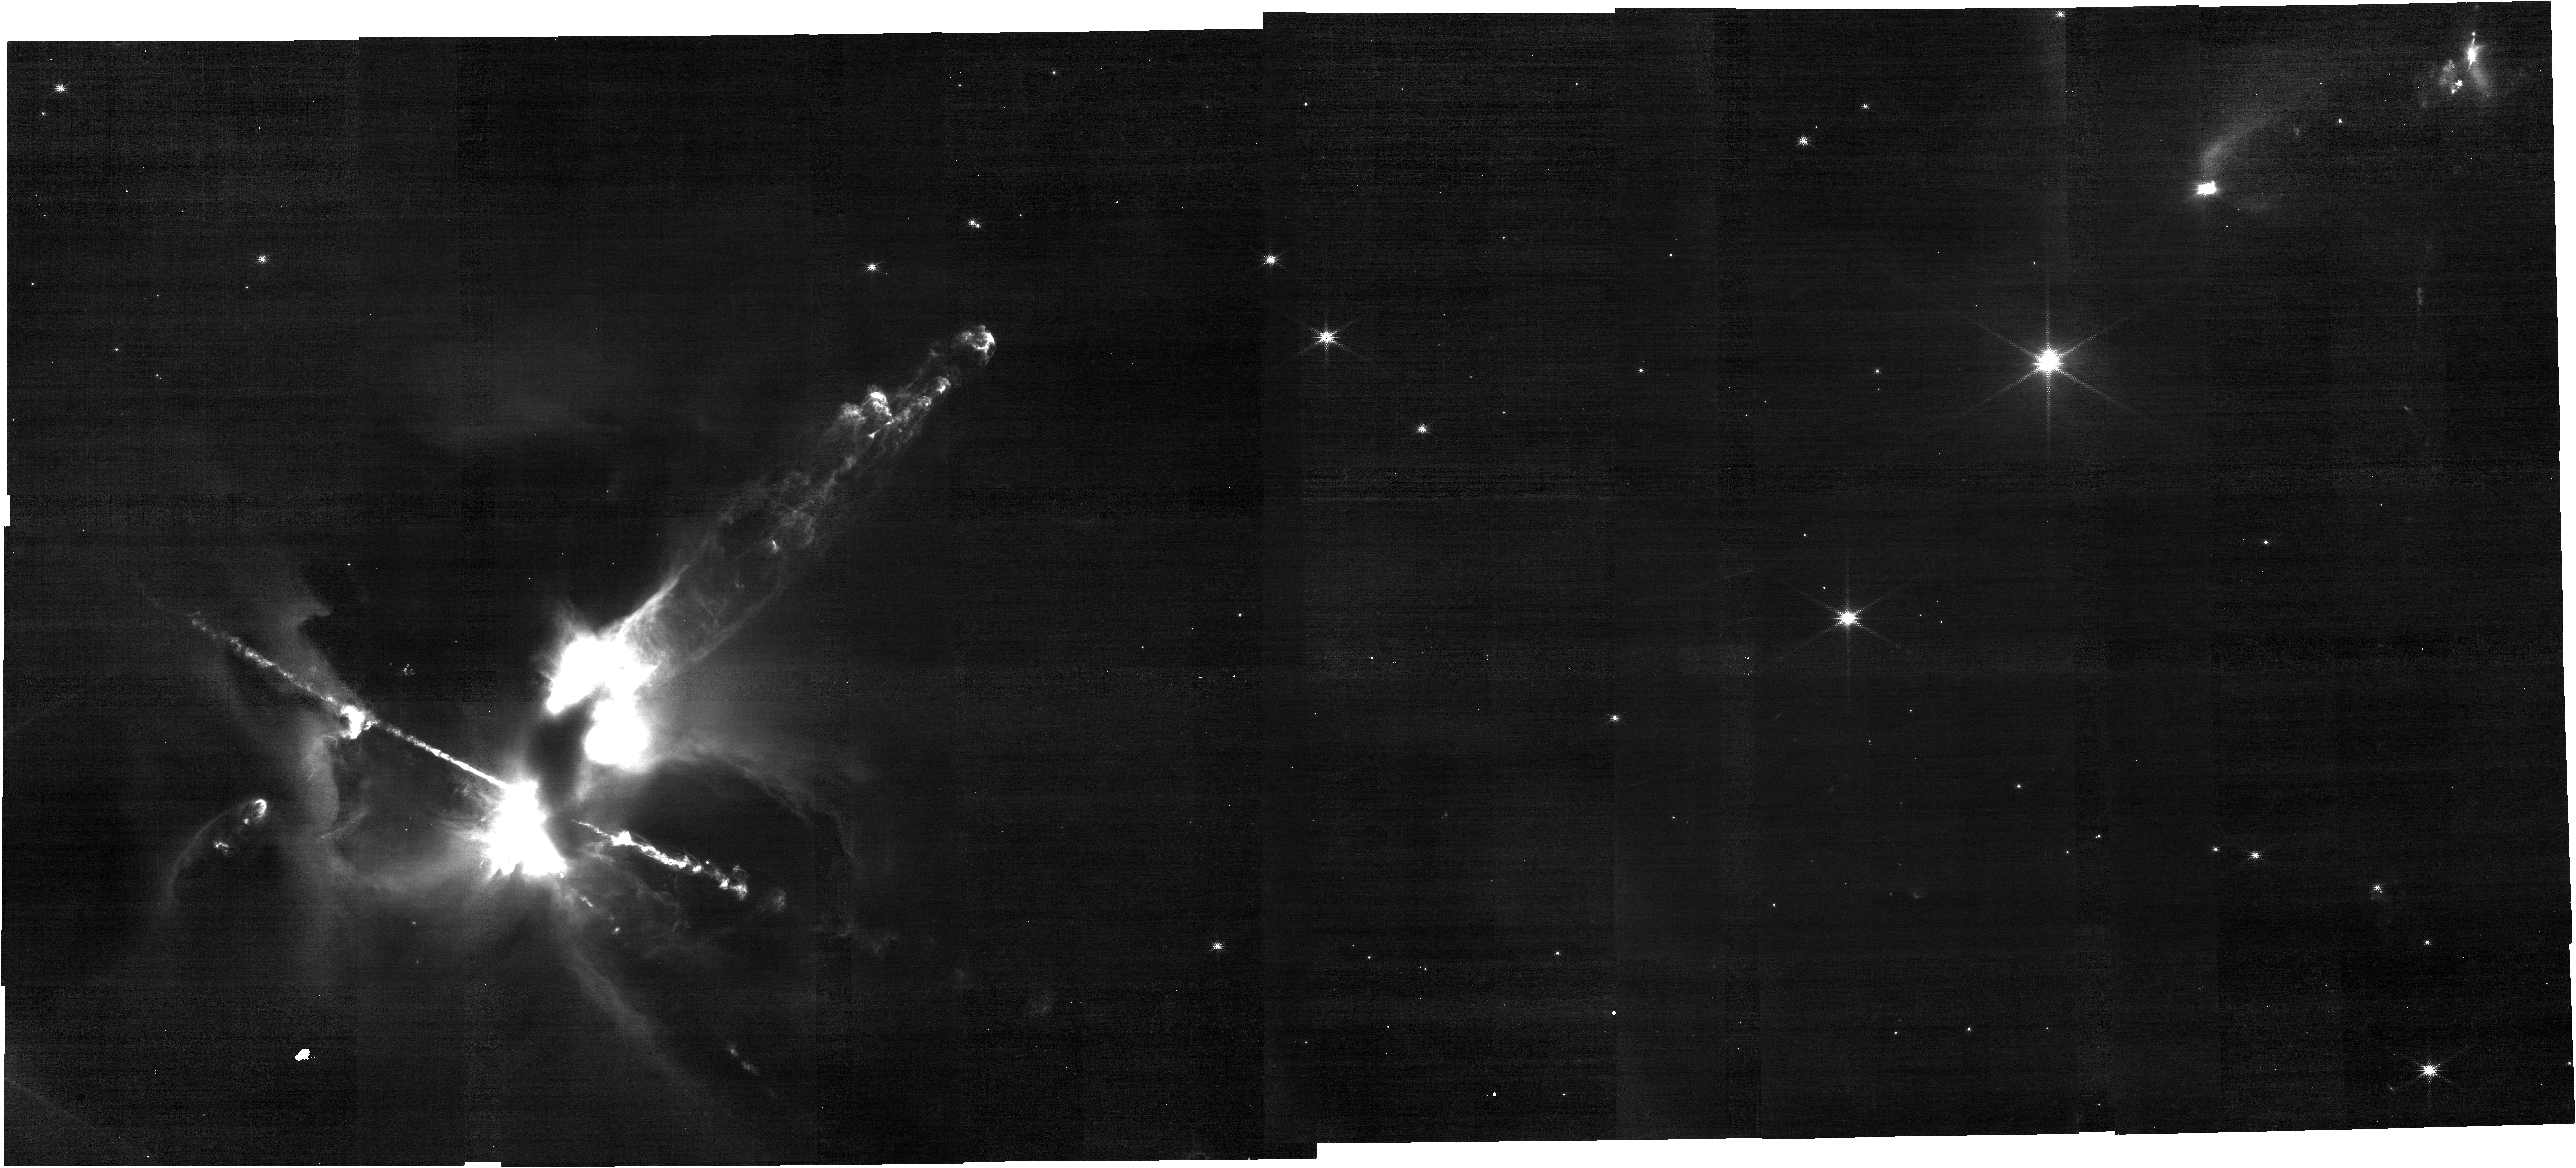
Target: HH24-NORTH. Instrument: NIRCAM. Filter: F150W2+F164N. Exposure: 2.2 h. Observation ID: jw03414-o001_t001_nircam_f150w2-f164n

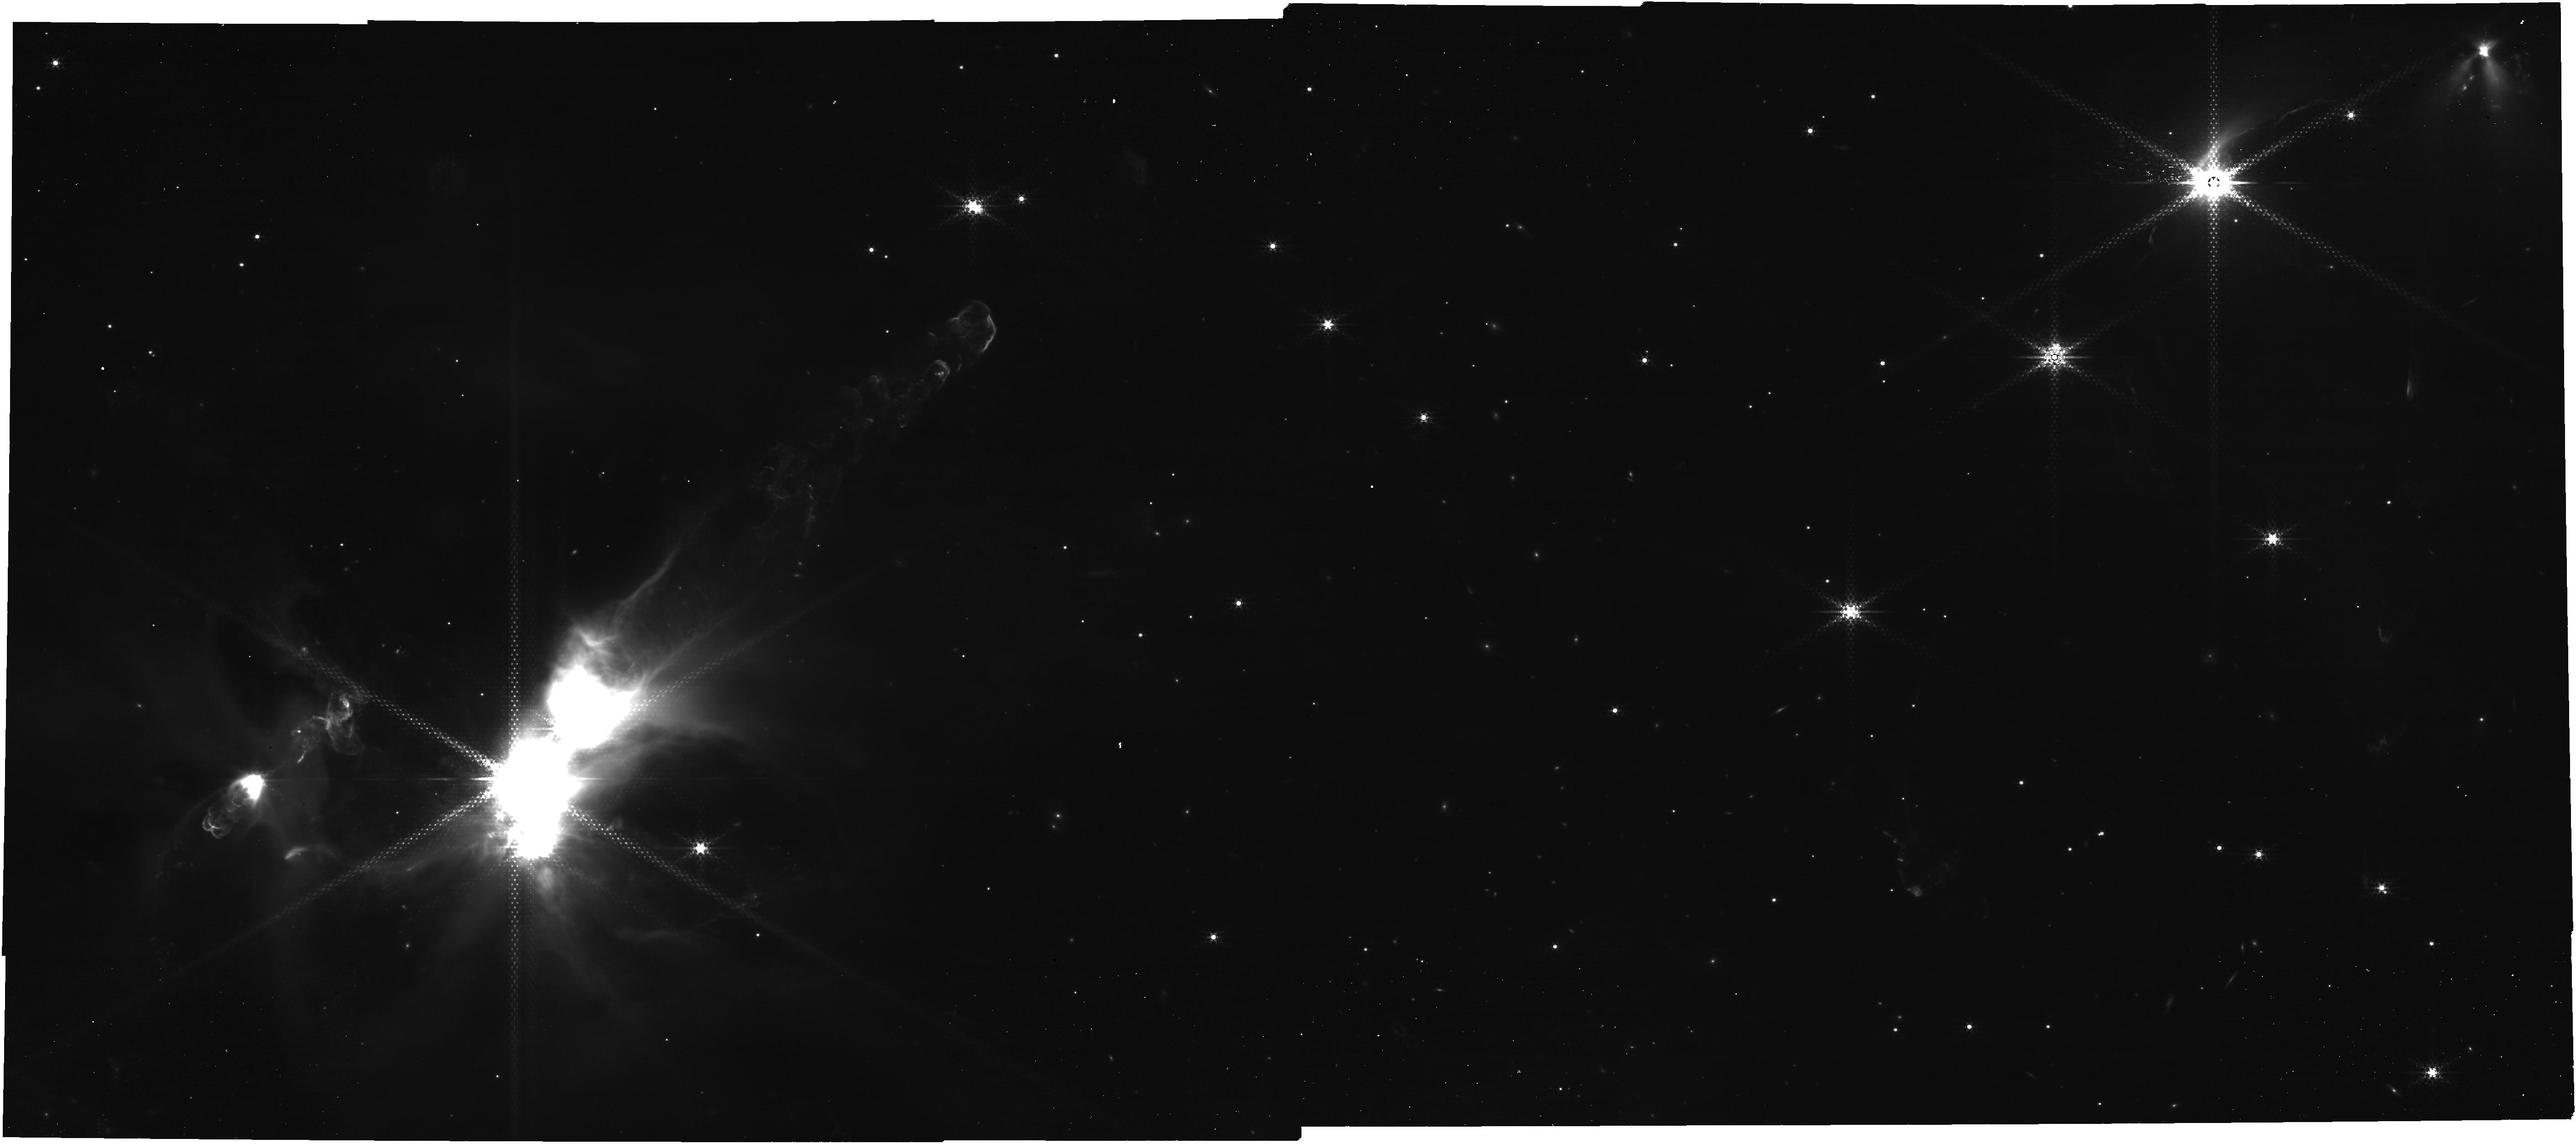
Target: HH24-NORTH. Instrument: NIRCAM. Filter: F444W+F405N. Exposure: 2.2 h. Observation ID: jw03414-o001_t001_nircam_f405n-f444w

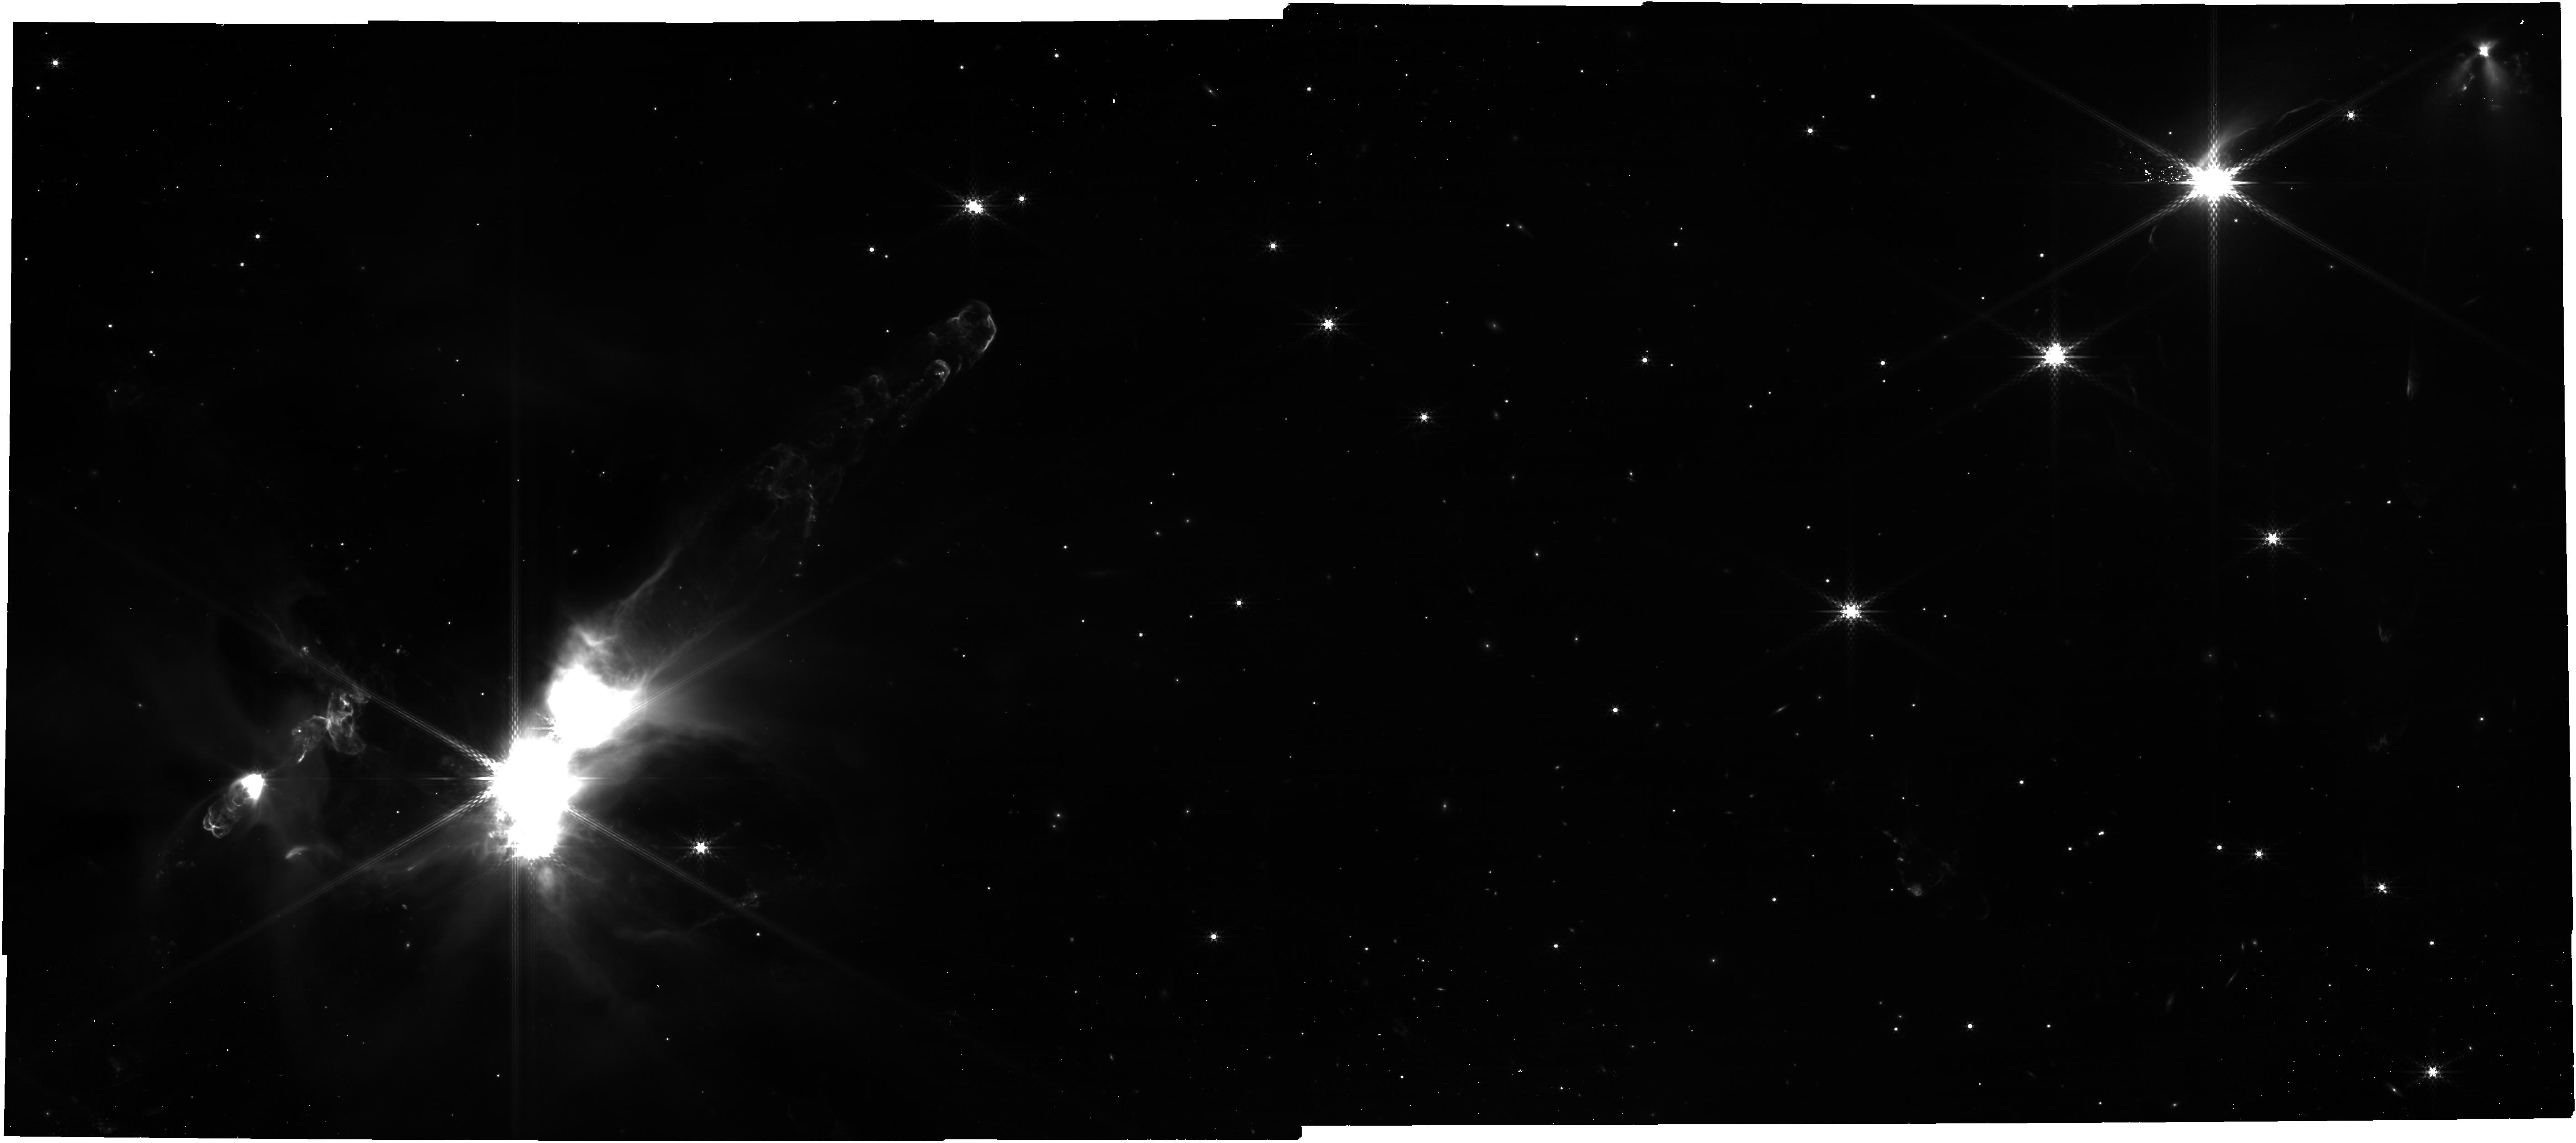
Target: HH24-NORTH. Instrument: NIRCAM. Filter: F410M. Exposure: 16 min. Observation ID: jw03414-o001_t001_nircam_clear-f410m

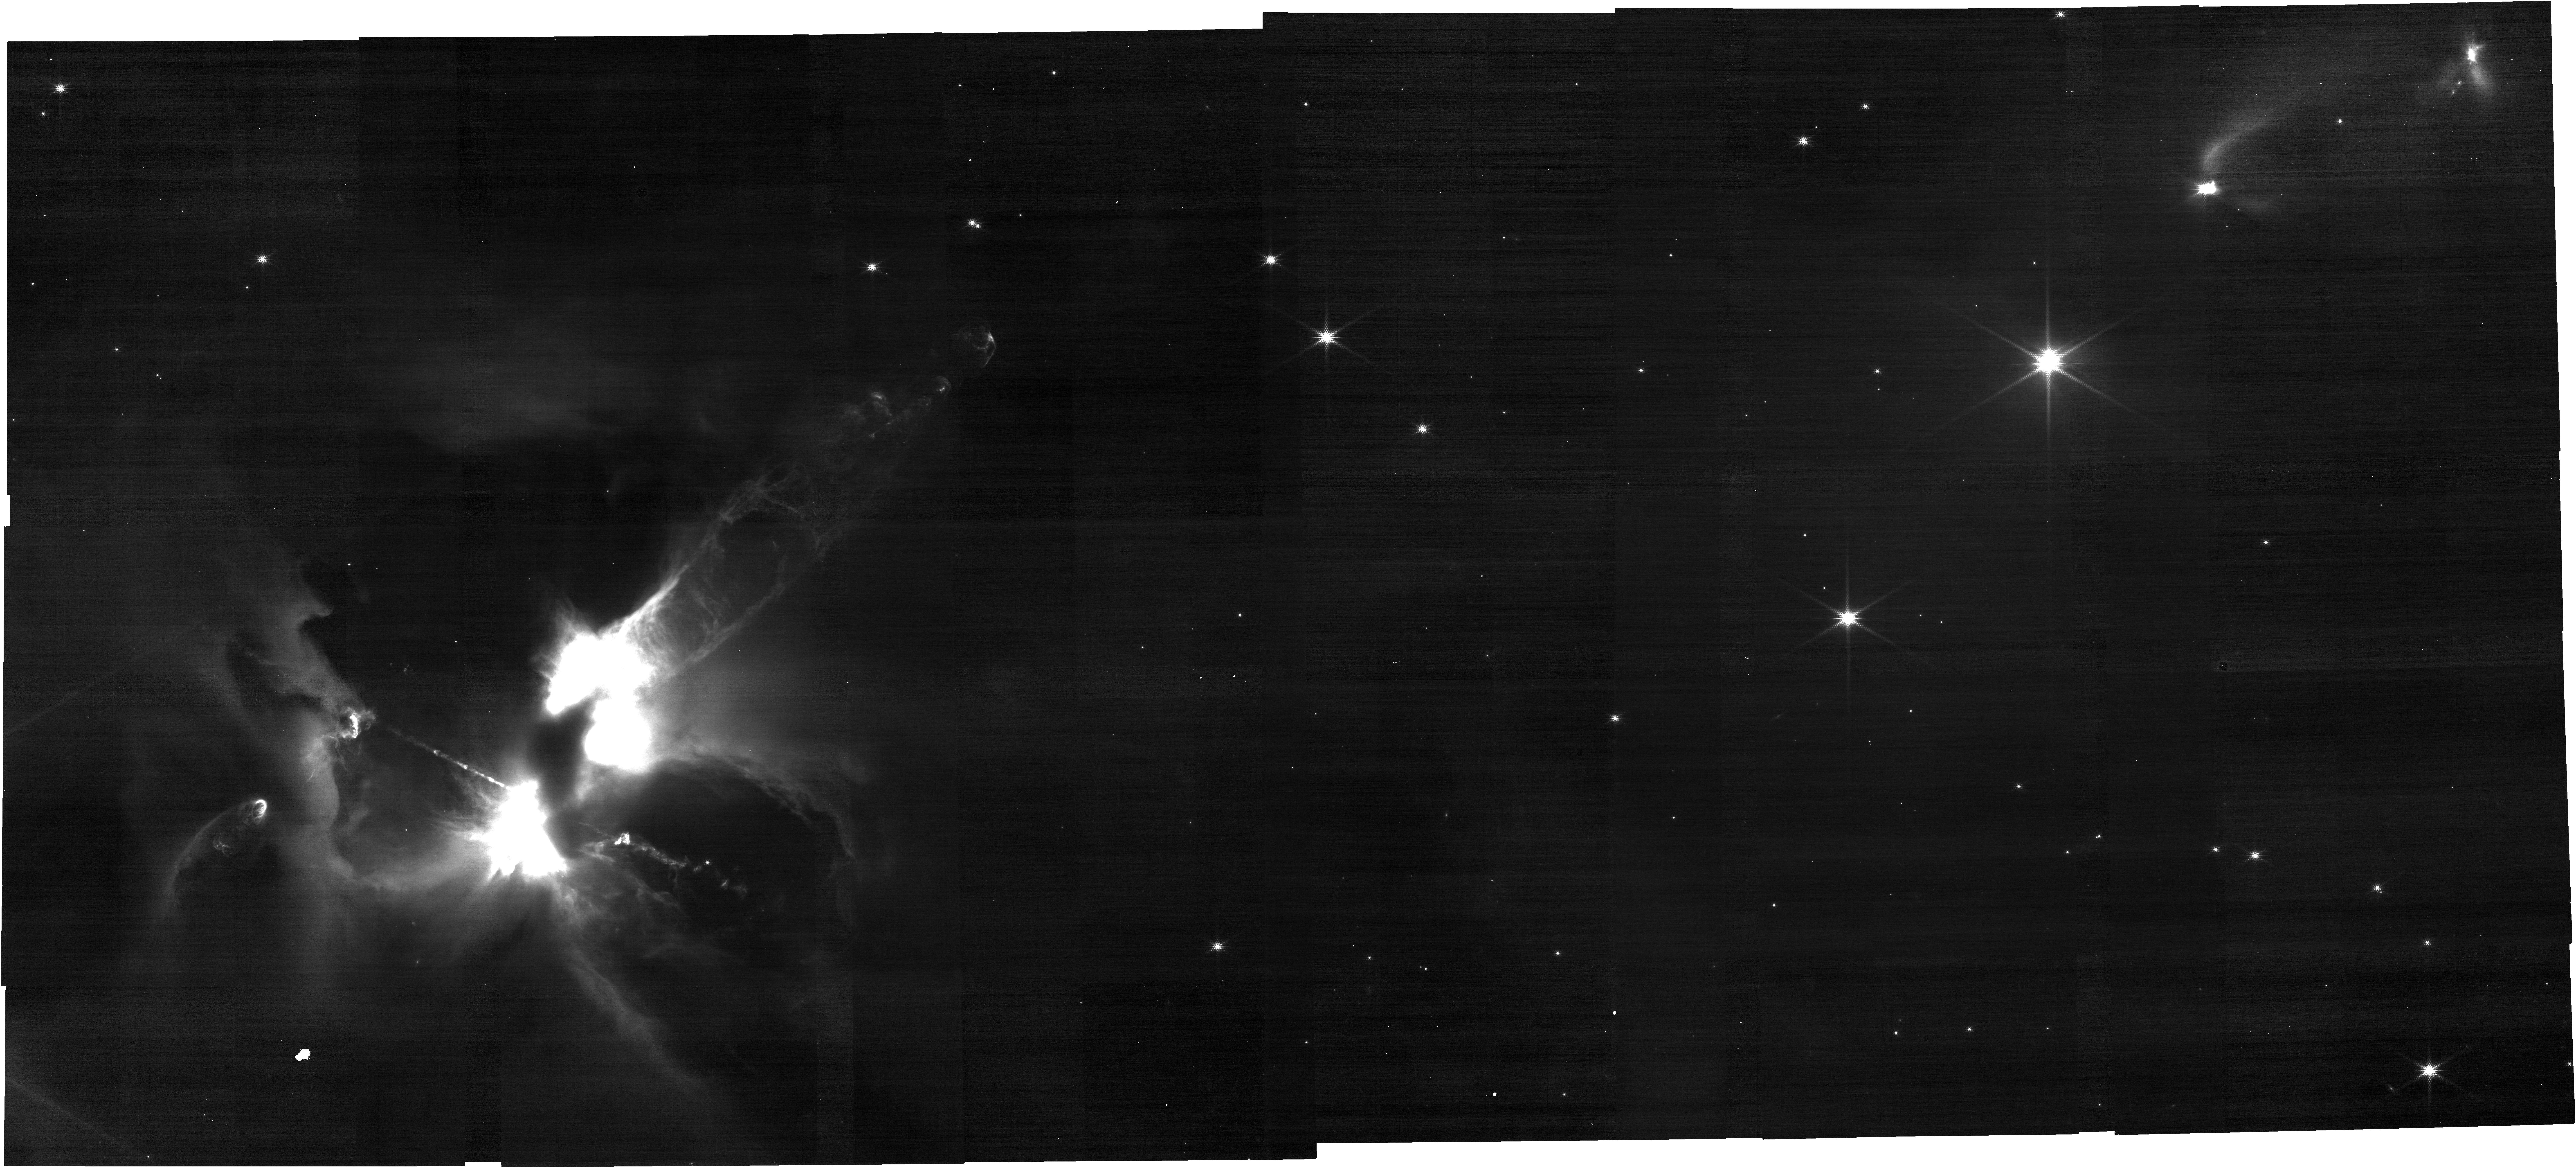
Target: HH24-NORTH. Instrument: NIRCAM. Filter: F150W2+F162M. Exposure: 16 min. Observation ID: jw03414-o001_t001_nircam_f150w2-f162m

HH24: A Jet Complex driven by a Young Multiple System (PI: Reipurth, Bo)

HH 24 is a unique complex of 6 jets emanating from a cloud core with an embedded multiple system of at least 8 protostars. Two of the outflows constitute the bright bipolar jet HH 24 E/C, which form the inner part of a 3.1~pc giant HH flow. We propose to study the inner part of the HH 24 complex in two filters: F164N ([FeII] 1.64) and F405N (Brackett-alpha). The resulting images will allow 1) the study of the jets in unprecedented detail, 2) for the first time examine the more embedded parts of the jets, 3) determine spatially resolved kinematics with a velocity resolution of only ~5 km/s when compared to older HST images, and 4) explore processes such as expansion of the jet beam, knot interactions, and sideways ejection in working surfaces. The Brackett-alpha line will be used in conjunction with earlier HST Halpha images to measure the overall change of extinction along the jets. Dereddened fluxes will then allow a determination of electron densities and thus the jet mass and momentum flow. The images and fluxes will be modelled with an advanced gas dynamic code. The E-jet is ejected directly into an evacuated cavity and is perfectly collimated, while the C-jet ploughs through the cloud core and emanates in a highly jumbled flow. Brackett-alpha imaging offers the opportunity to analyze how a jet interacts with a complex environment inside a molecular cloud (already mapped by ALMA in several transitions). The embedded sources studied with ALMA all have masses of 1-2 Msun. We will use continuum filters to search for the expected lower-mass embedded members of the multiple system and identify binary companions.